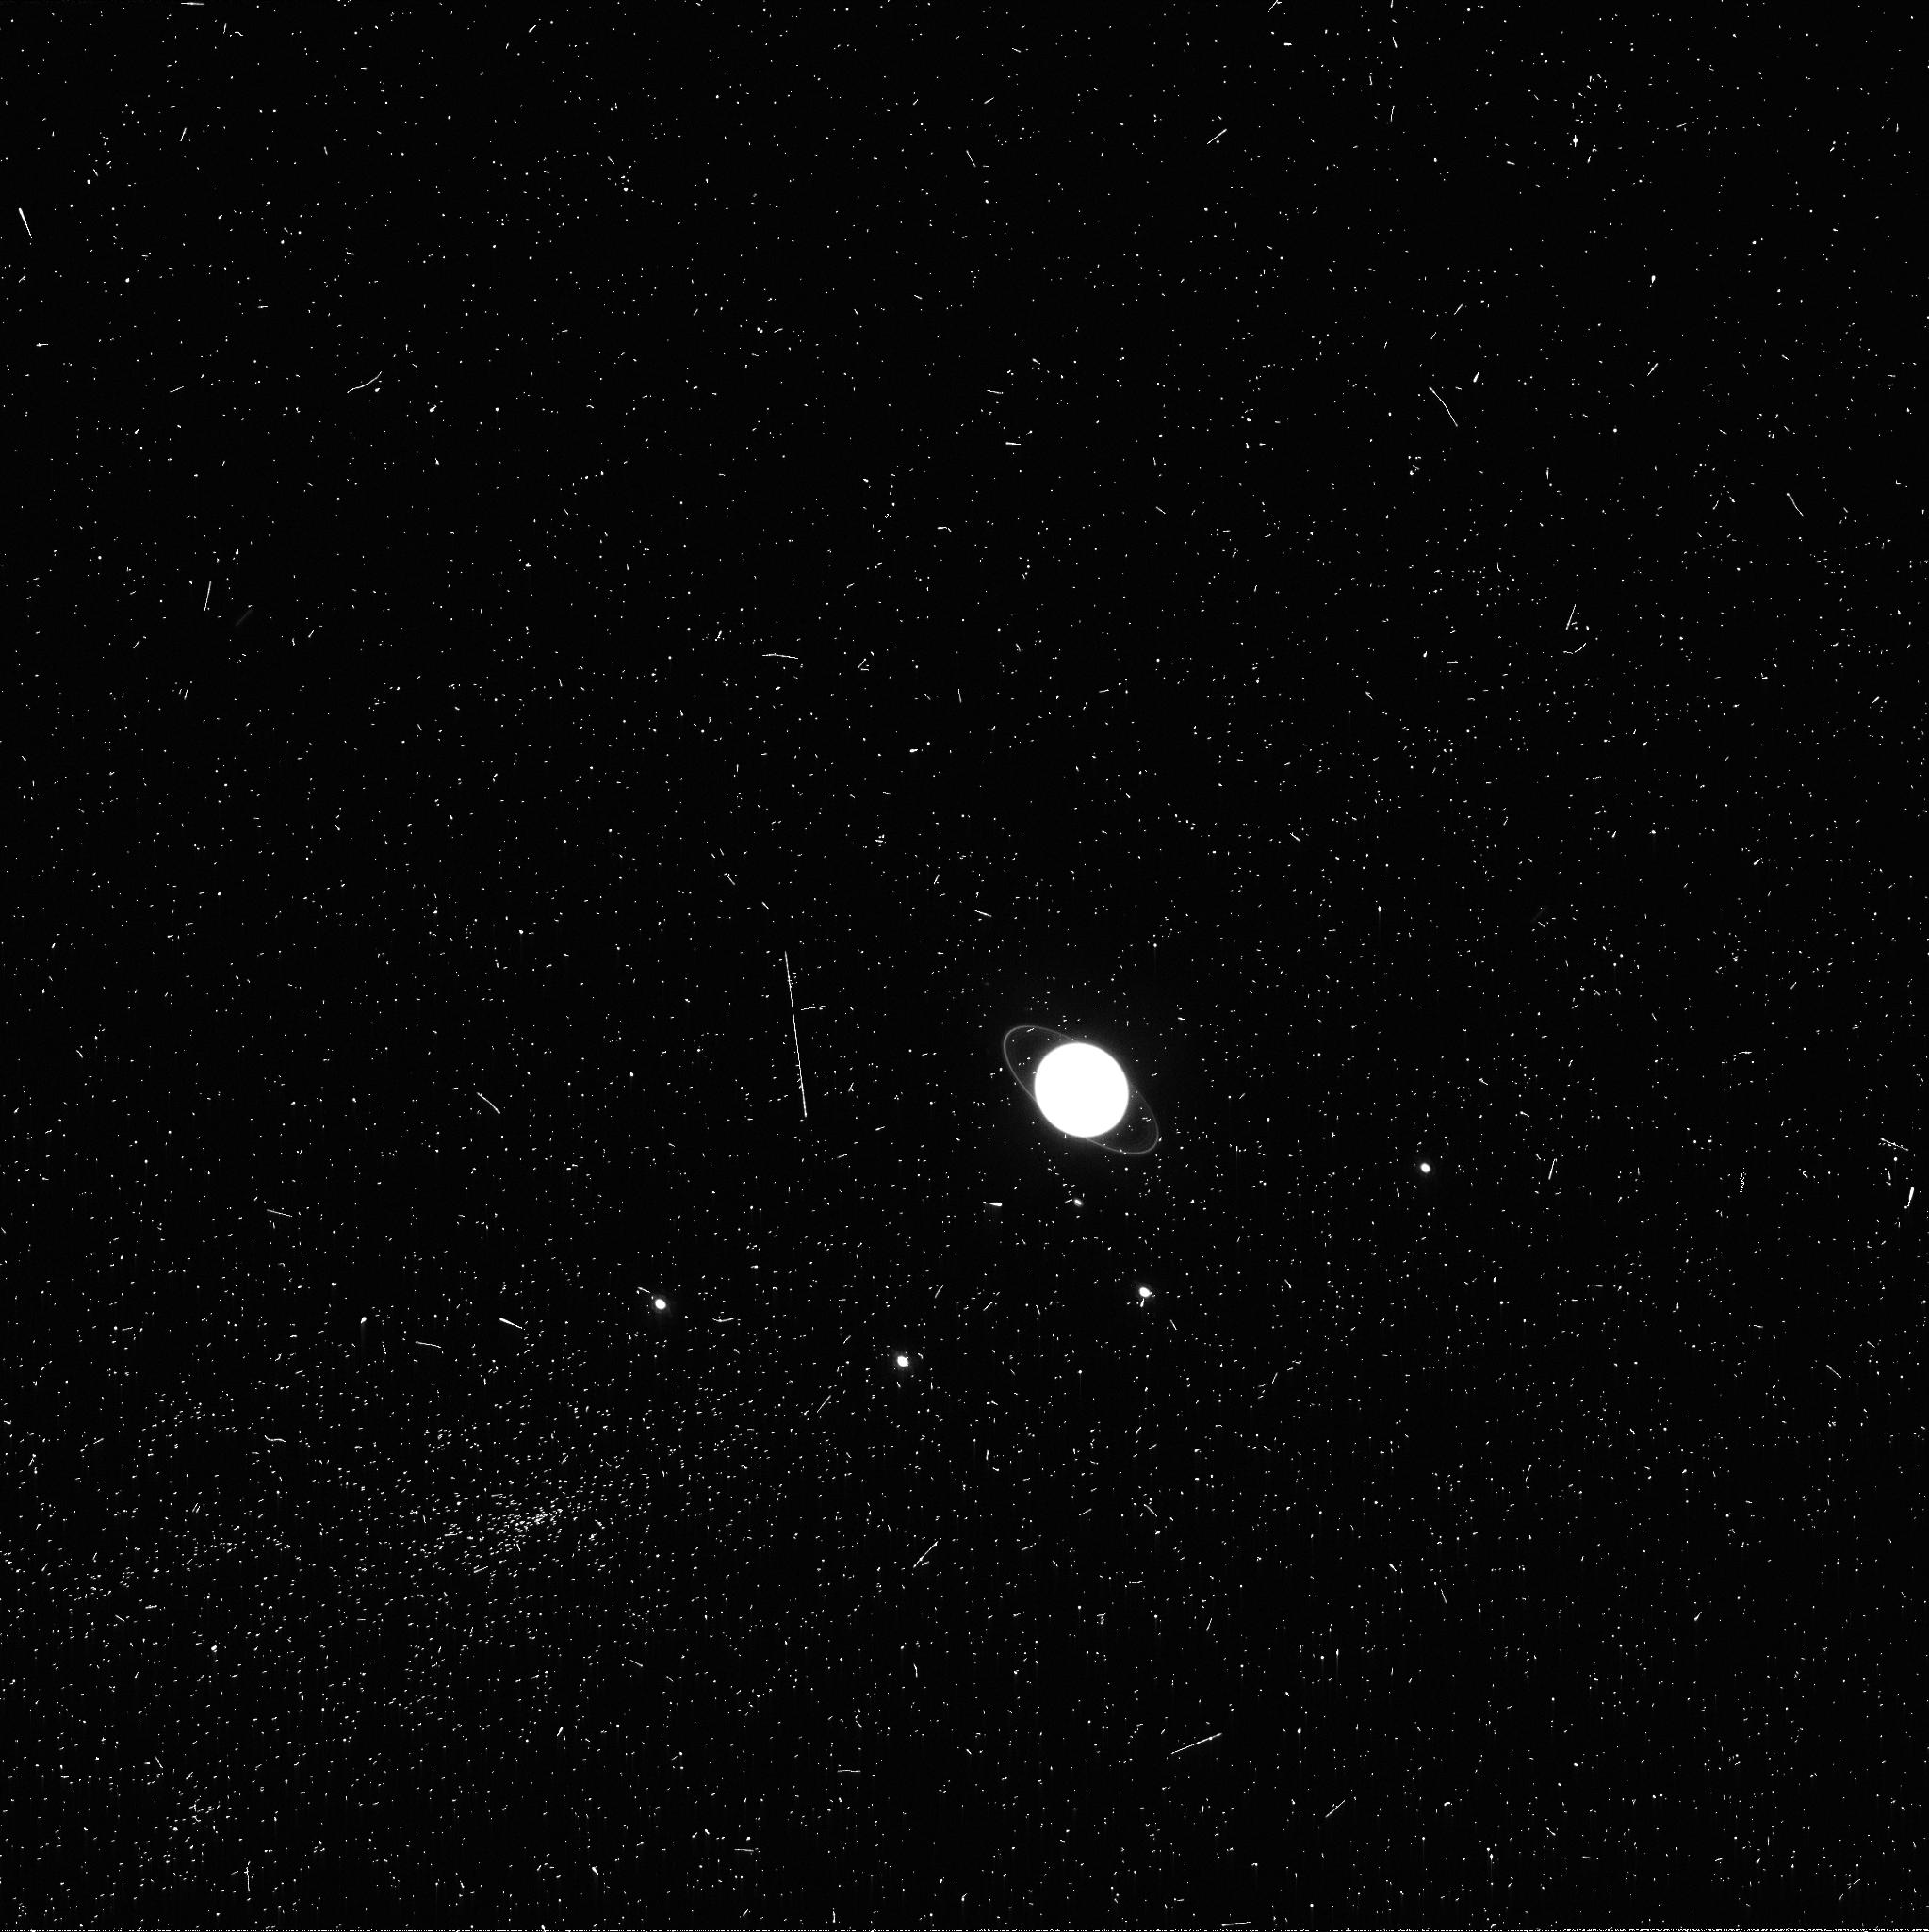
Target: URANUS-OUTBREAK-TOO
Instrument: WFC3/UVIS
Filter: FQ889N
Exposure: 7 min
Observation ID: icmf01u9q

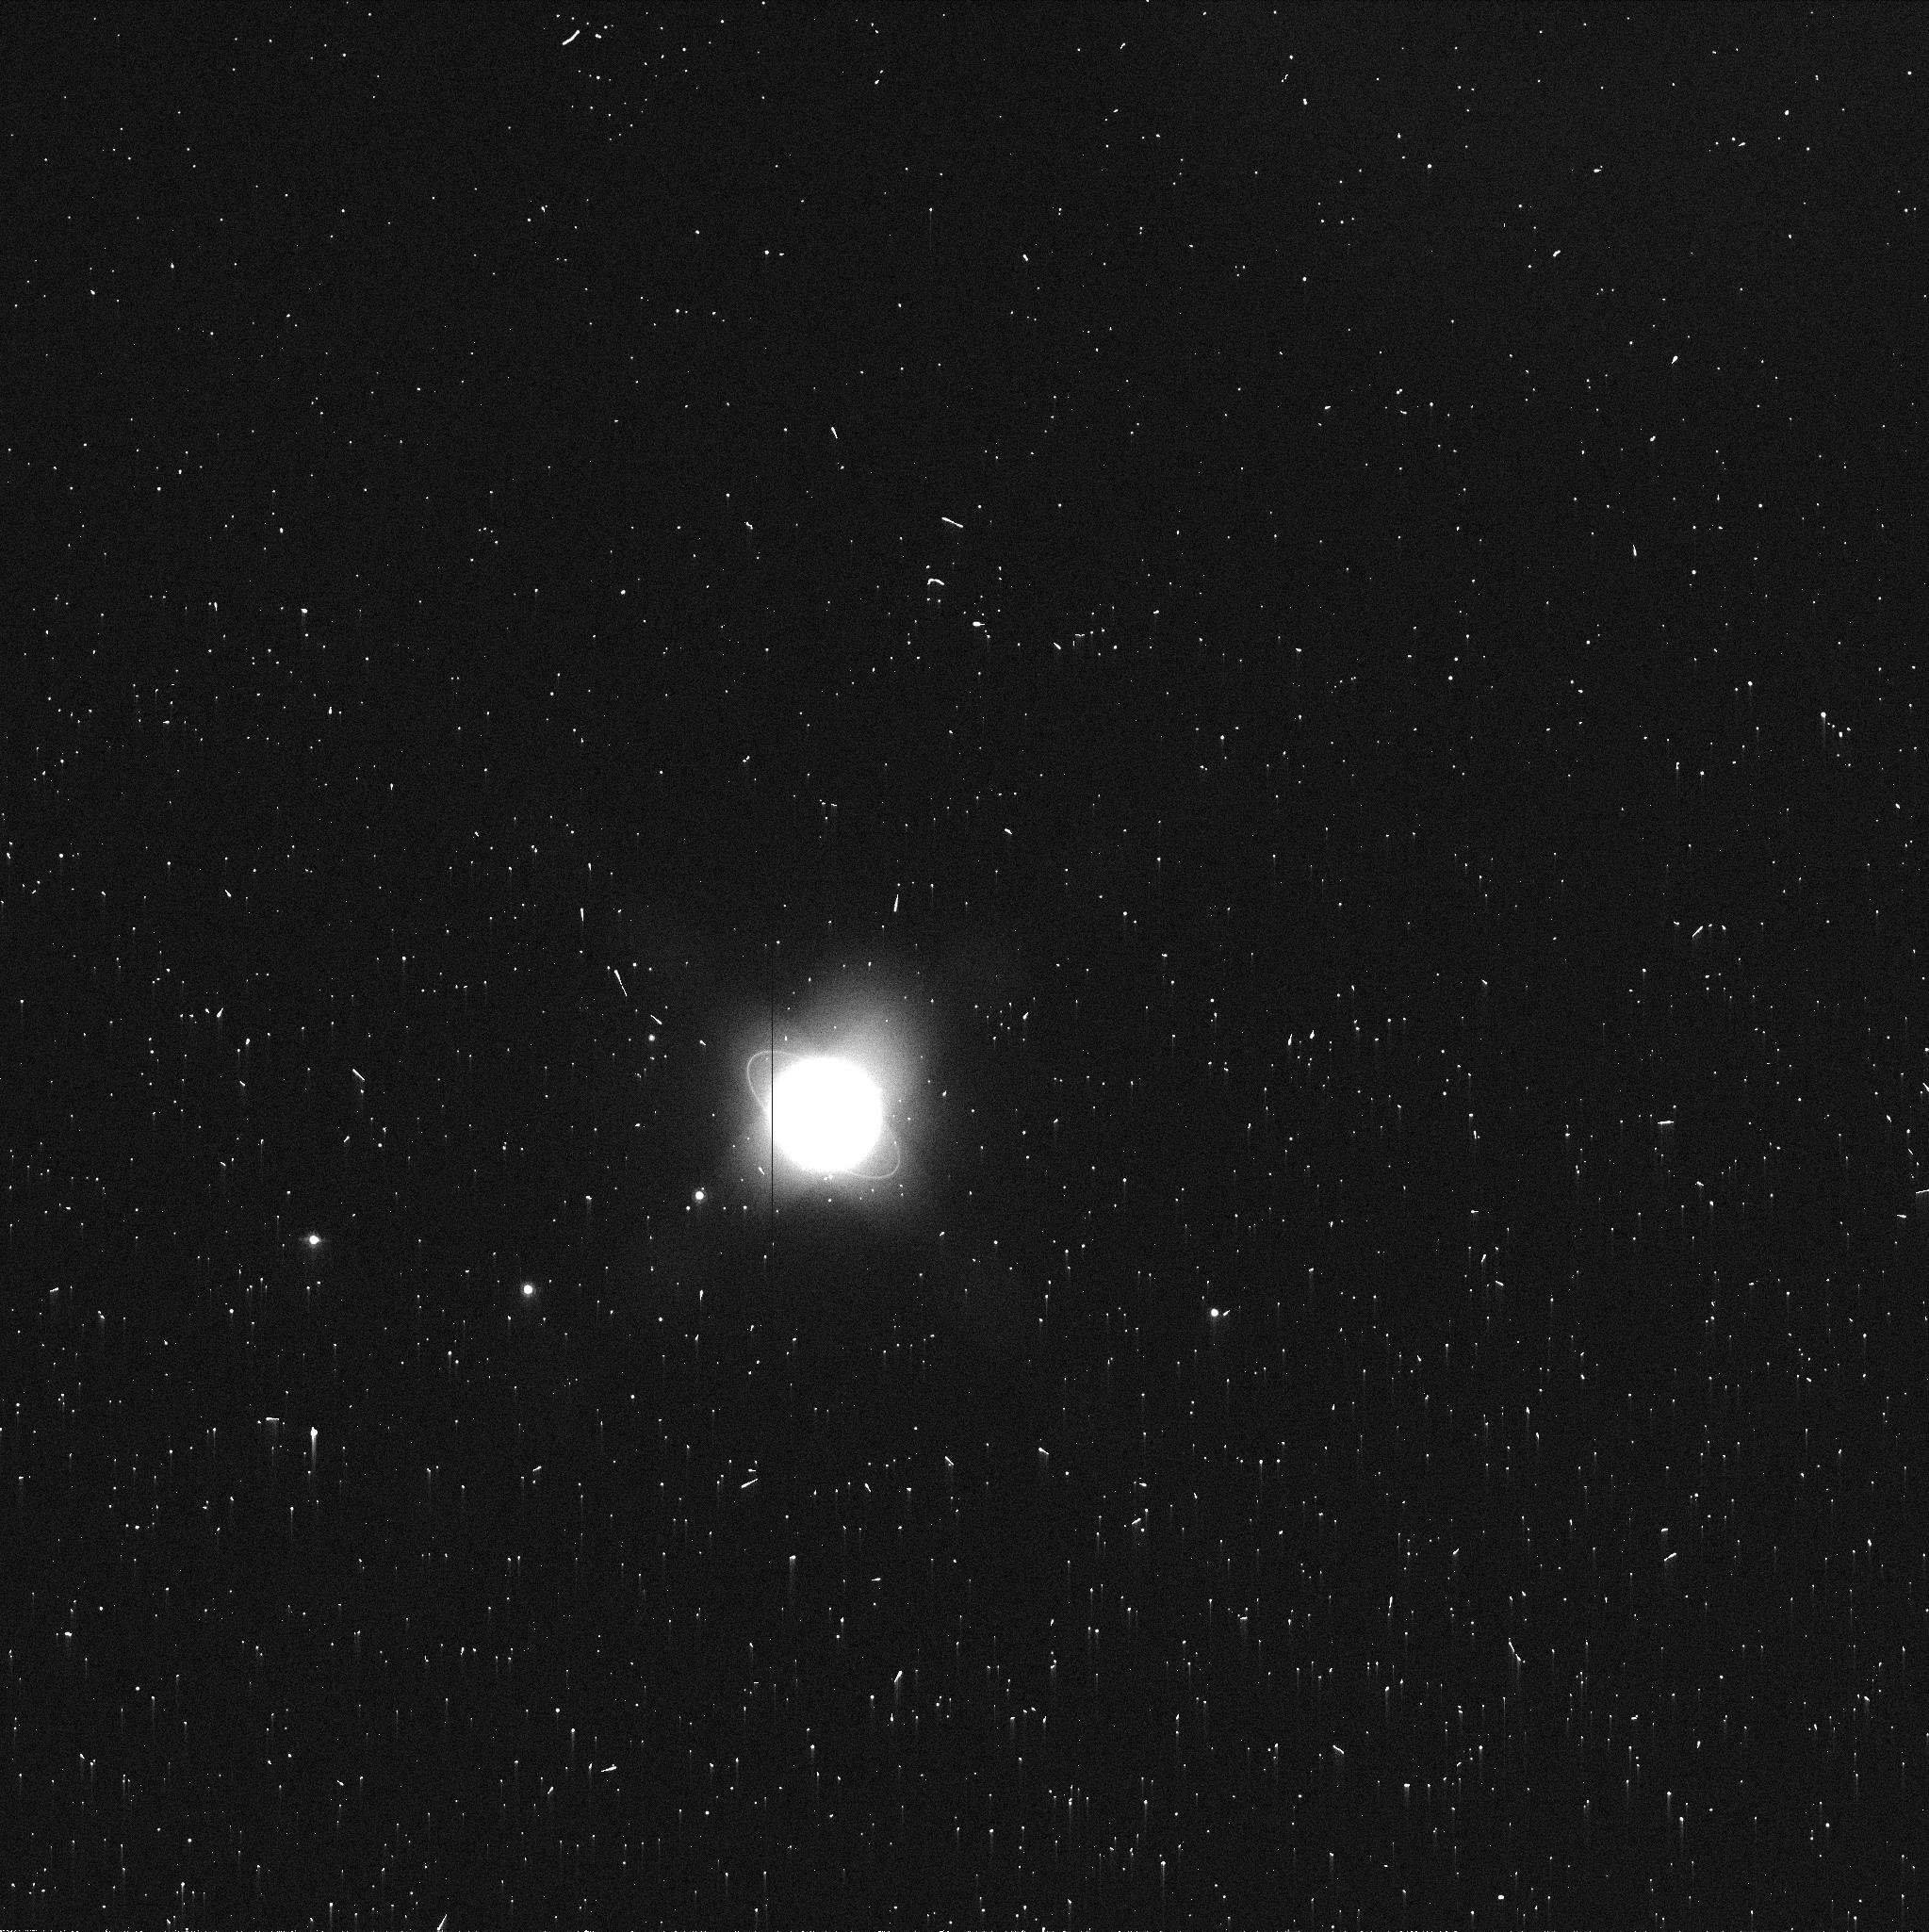
Target: URANUS-OUTBREAK-TOO
Instrument: WFC3/UVIS
Filter: FQ750N
Exposure: 1 min
Observation ID: icmf02vbq

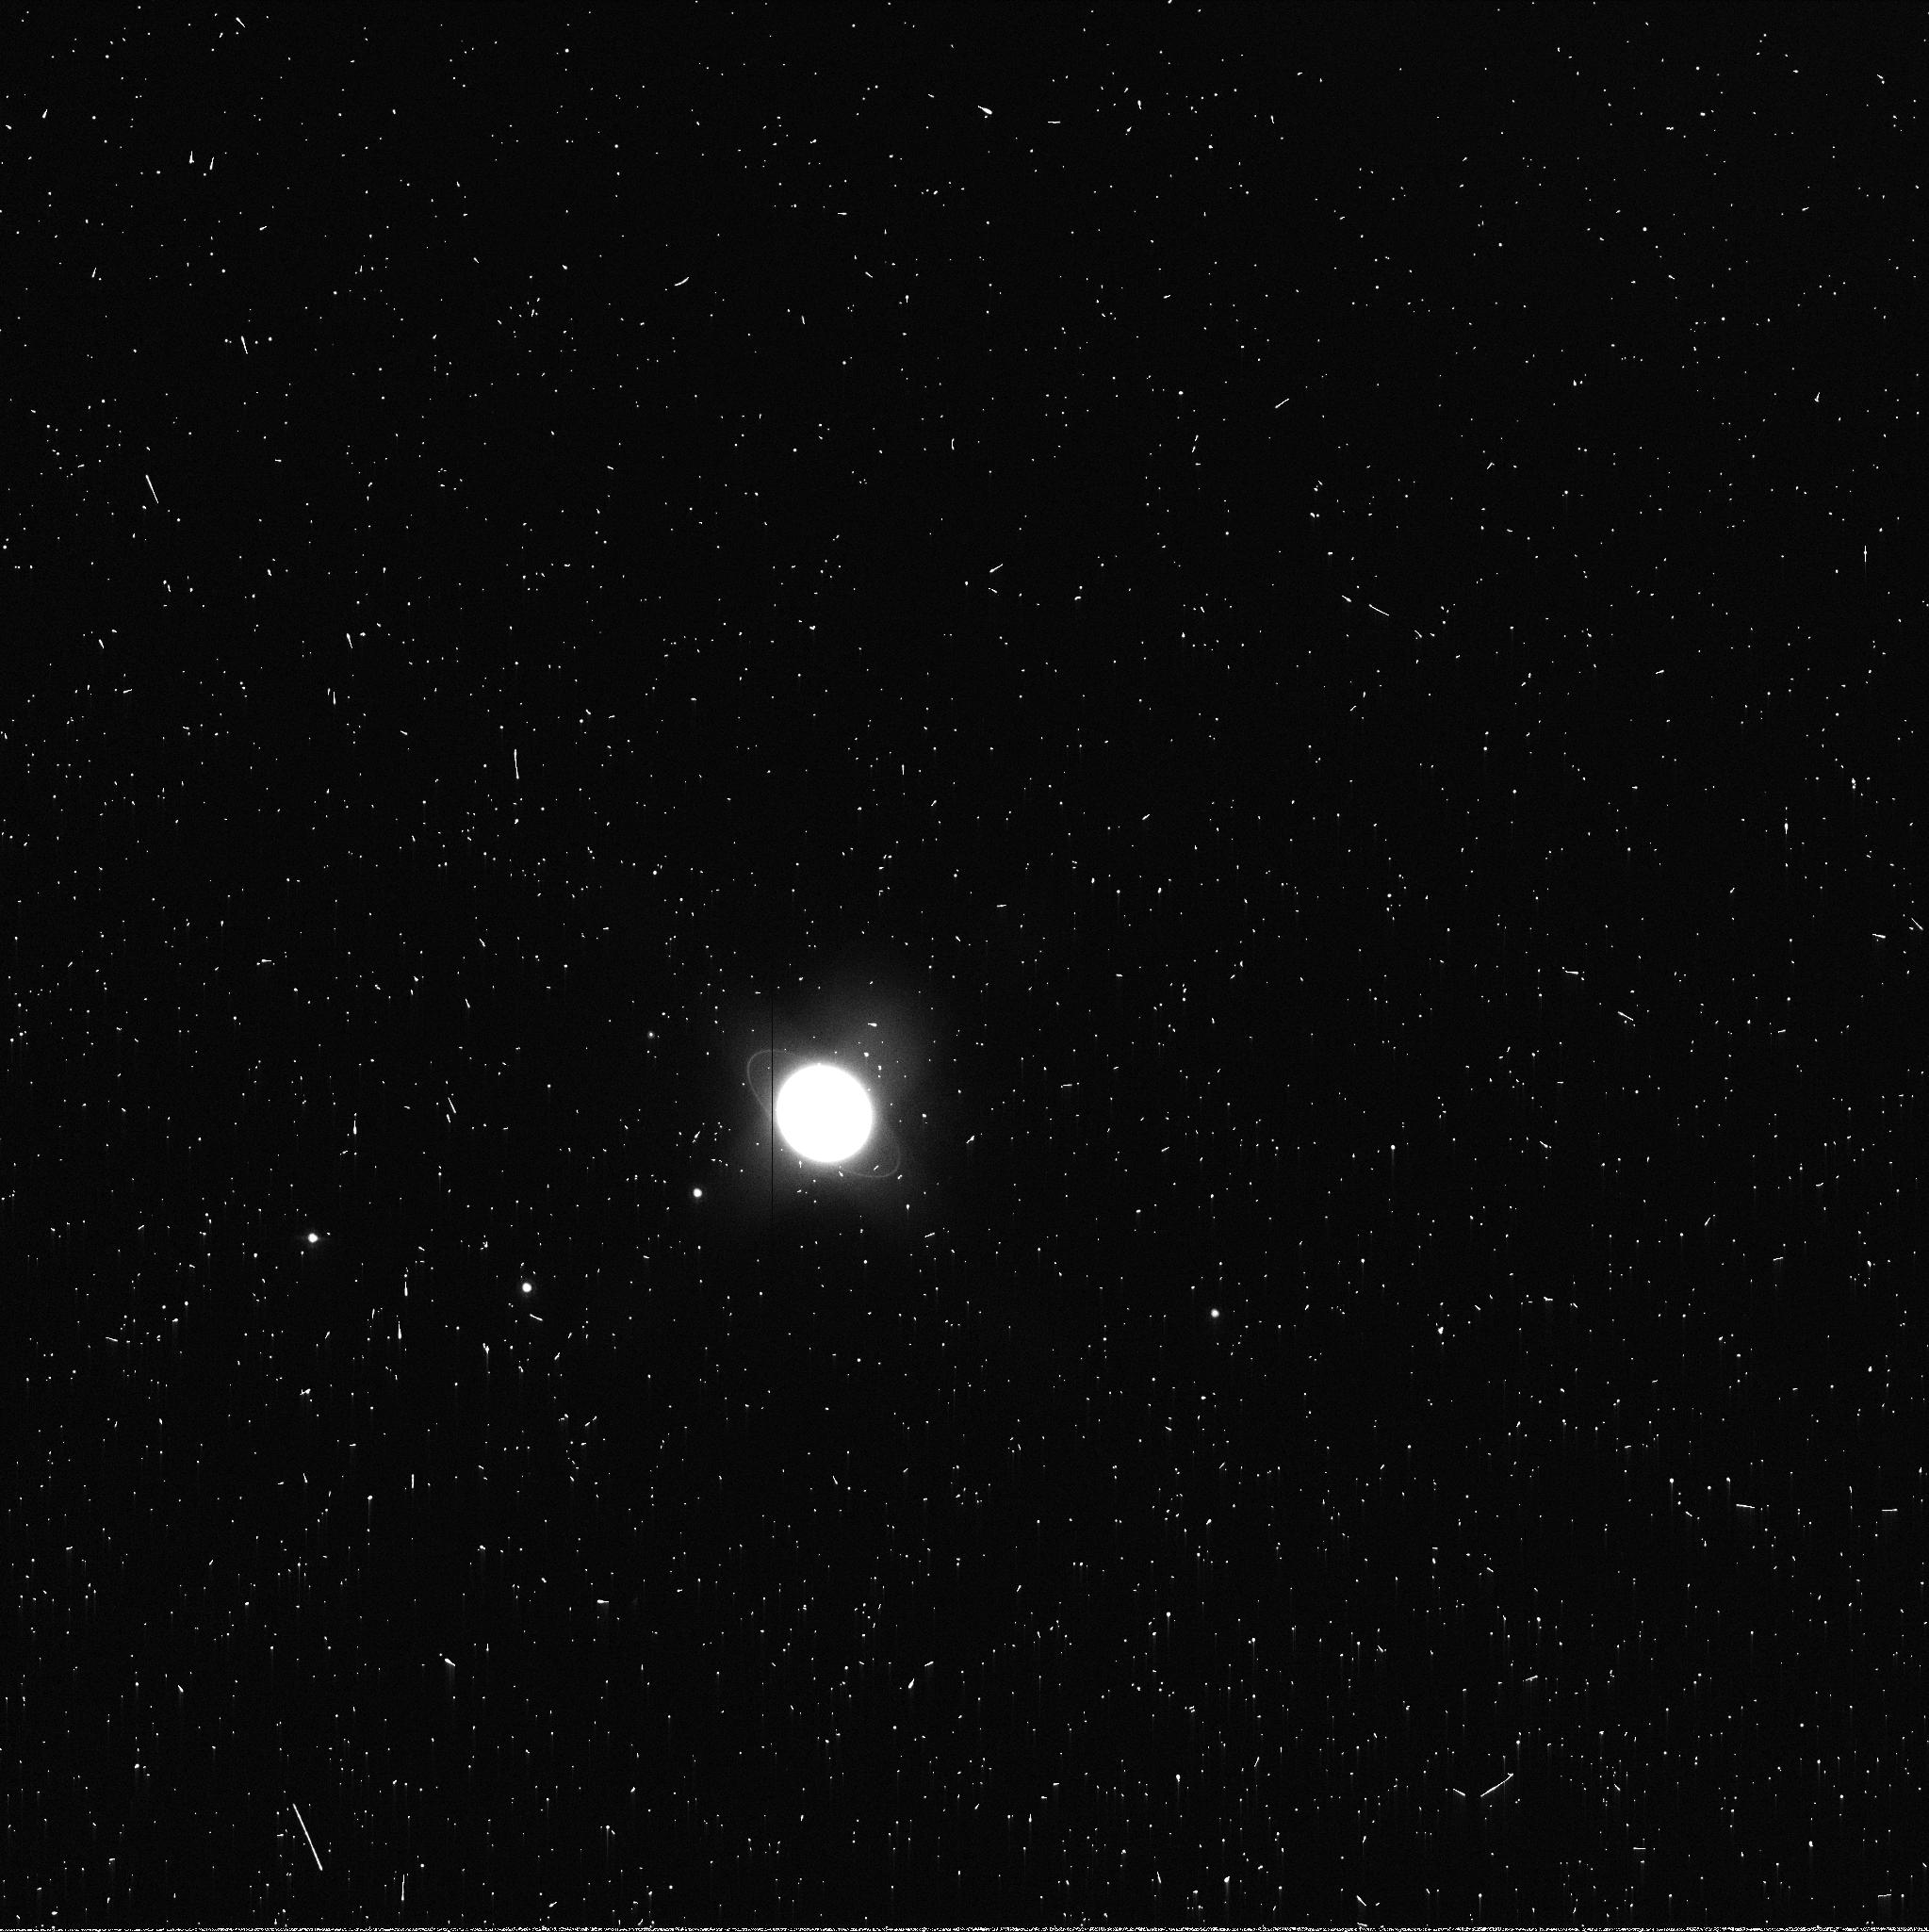
Target: URANUS-OUTBREAK-TOO
Instrument: WFC3/UVIS
Filter: FQ937N
Exposure: 2 min
Observation ID: icmf02vcq

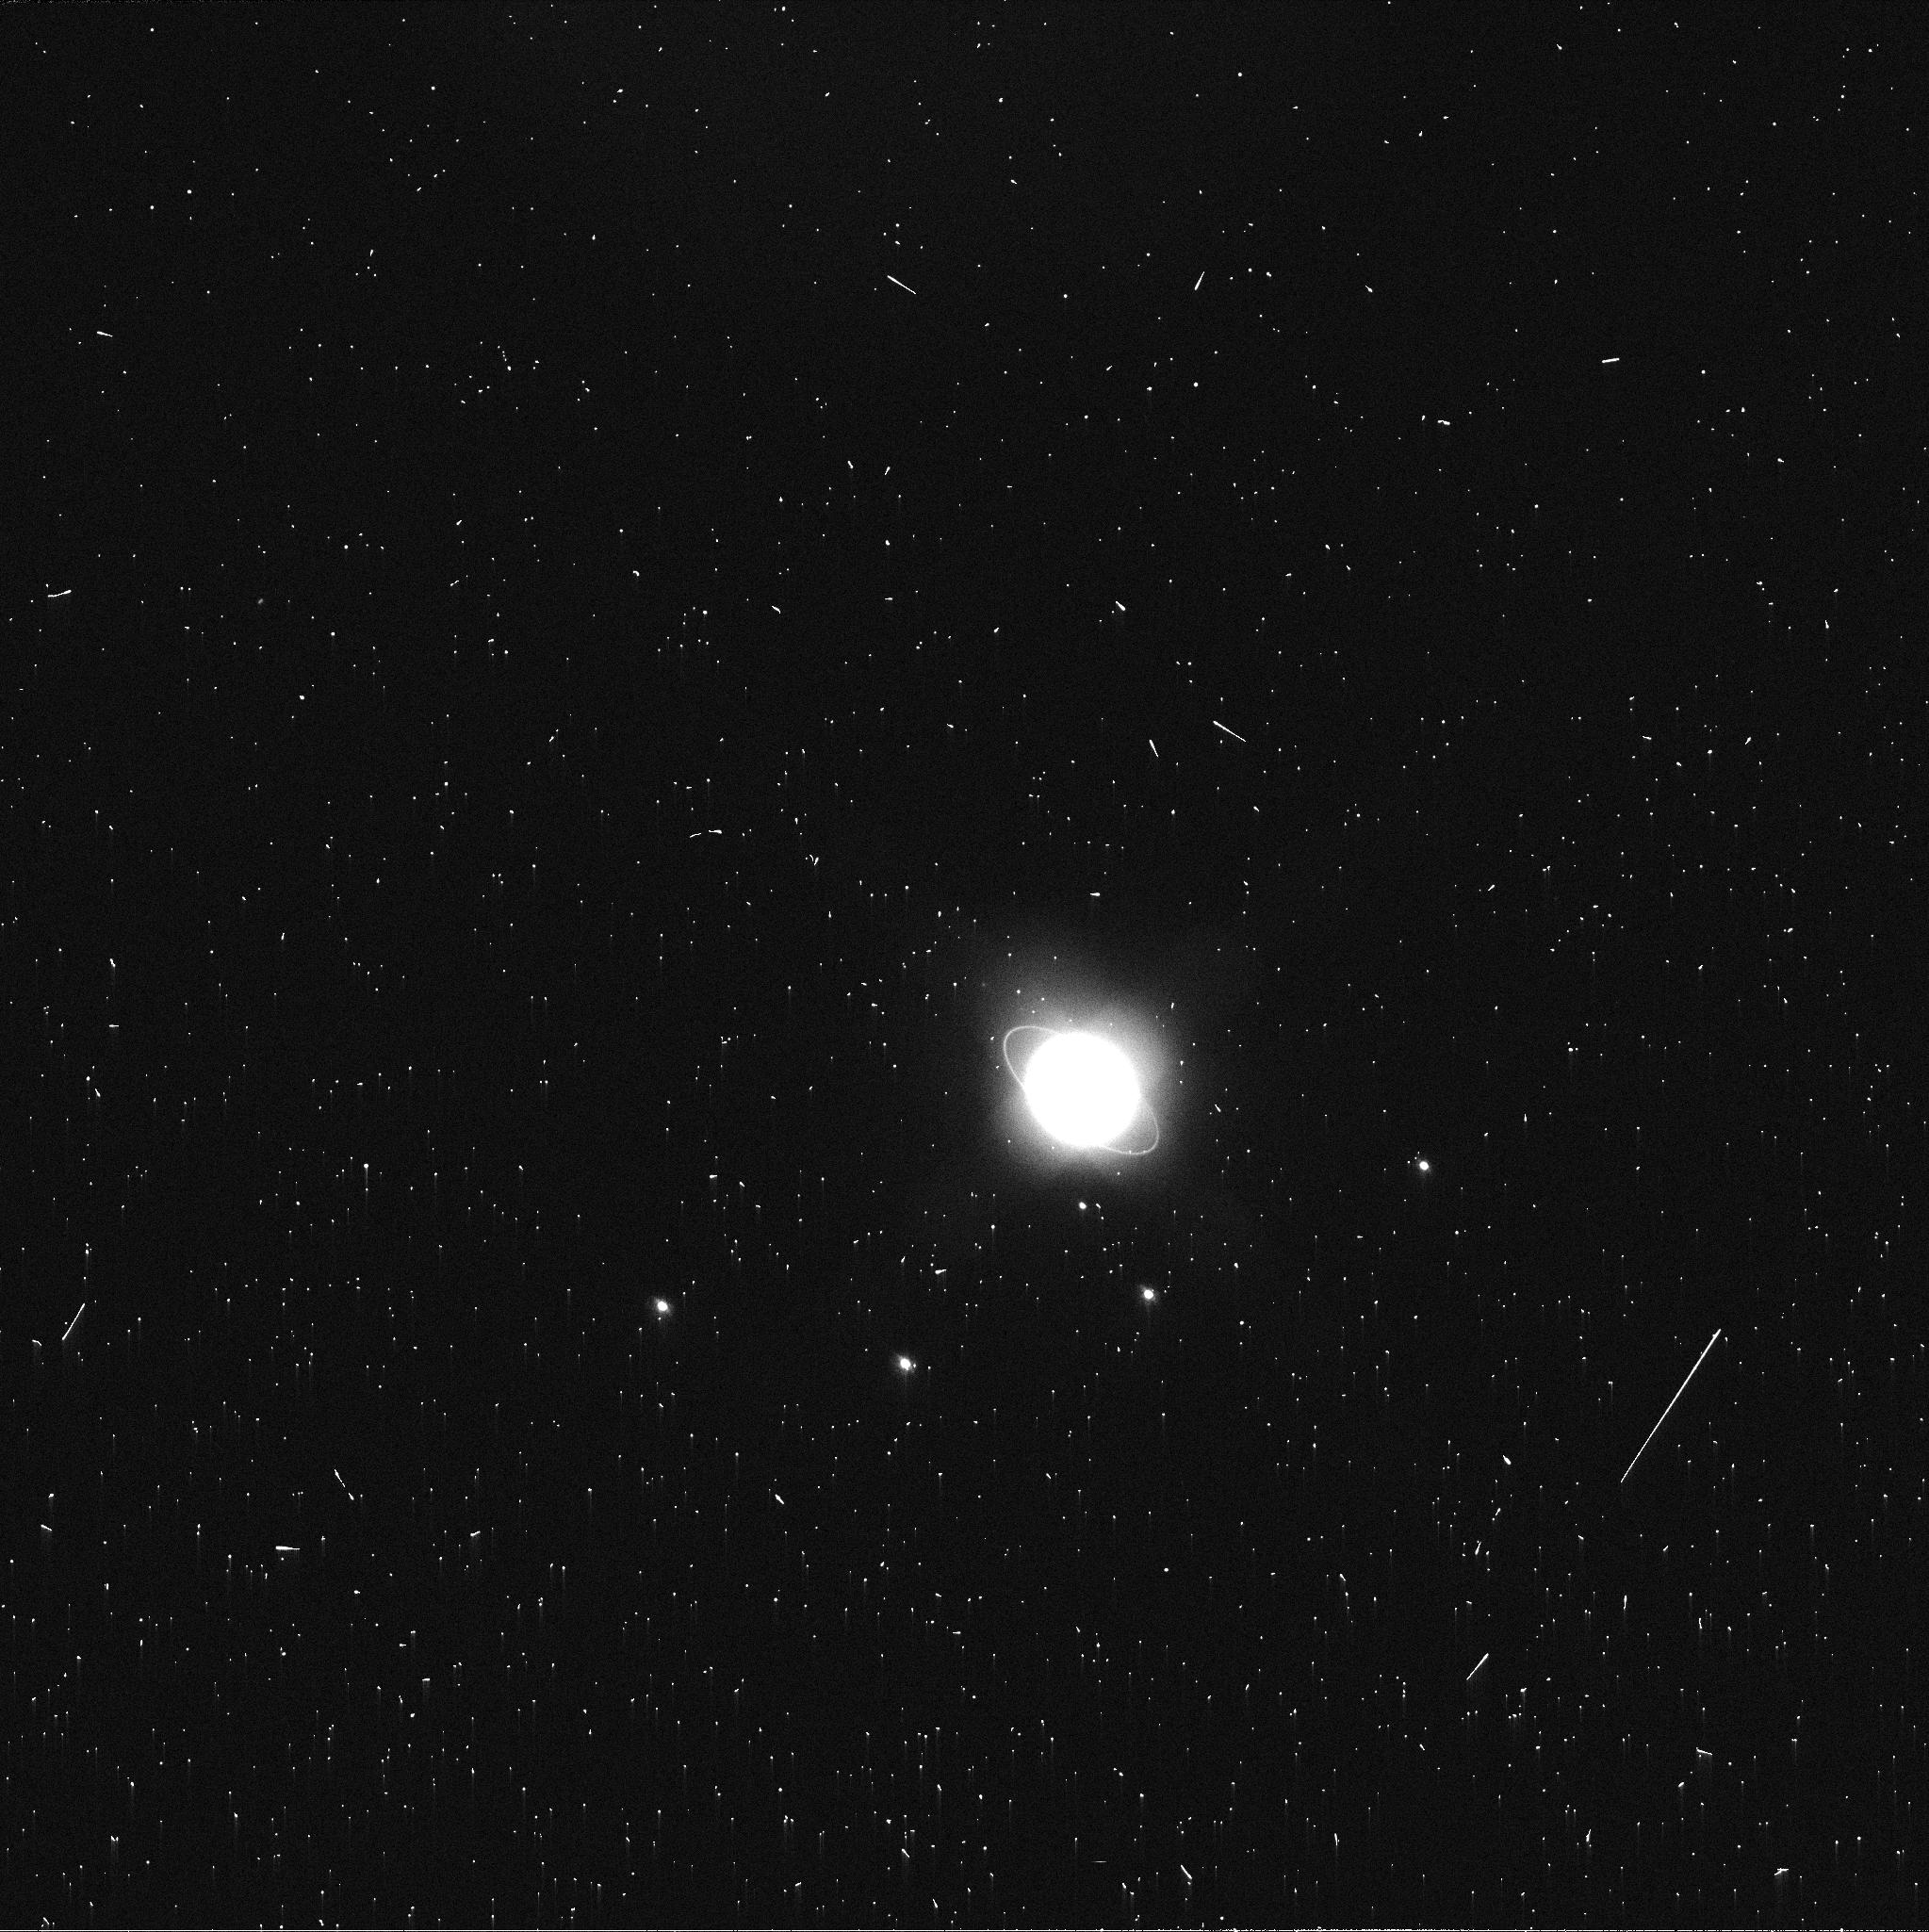
Target: URANUS-OUTBREAK-TOO
Instrument: WFC3/UVIS
Filter: FQ619N
Exposure: 2 min
Observation ID: icmf01u8q

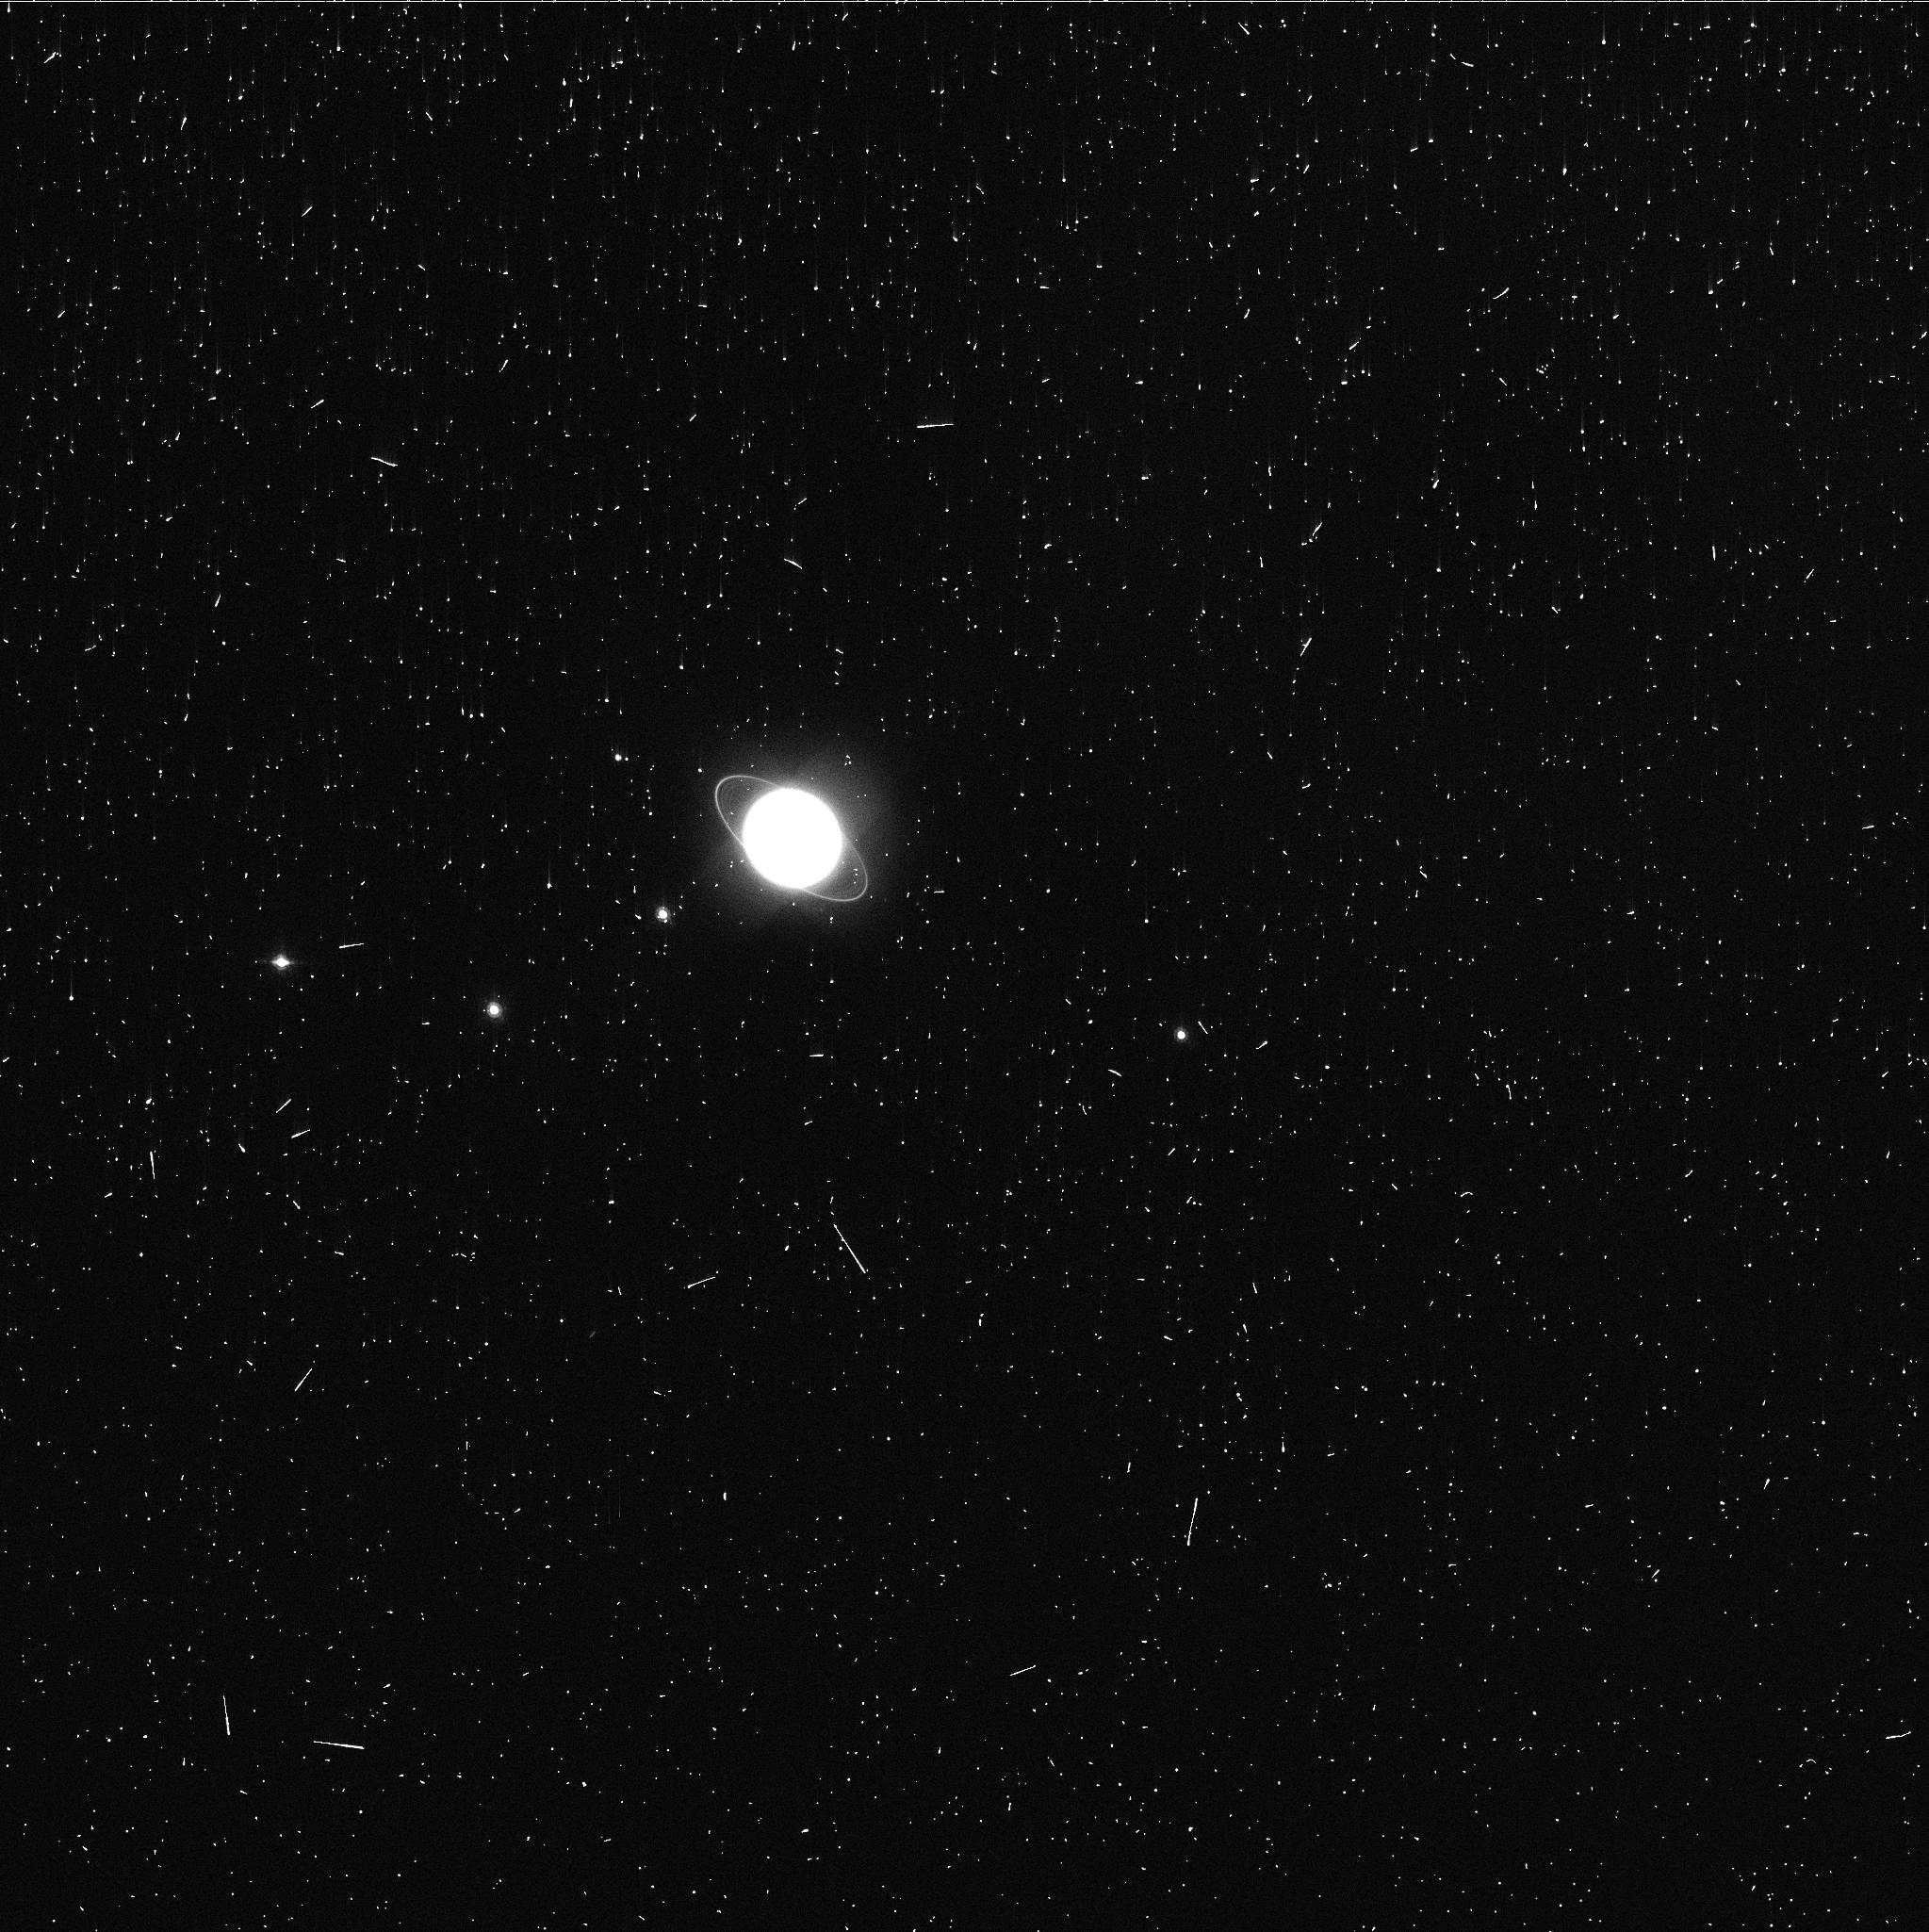
Target: URANUS-OUTBREAK-TOO
Instrument: WFC3/UVIS
Filter: FQ727N
Exposure: 3 min
Observation ID: icmf02vdq

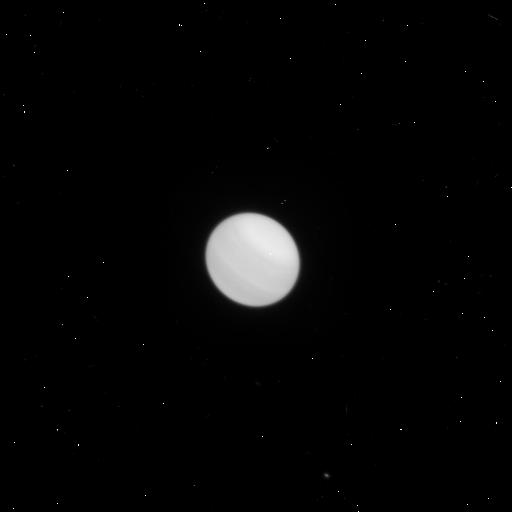
Target: URANUS-OUTBREAK-TOO
Instrument: WFC3/UVIS
Filter: F658N
Exposure: 4 min
Observation ID: icmf01u6q

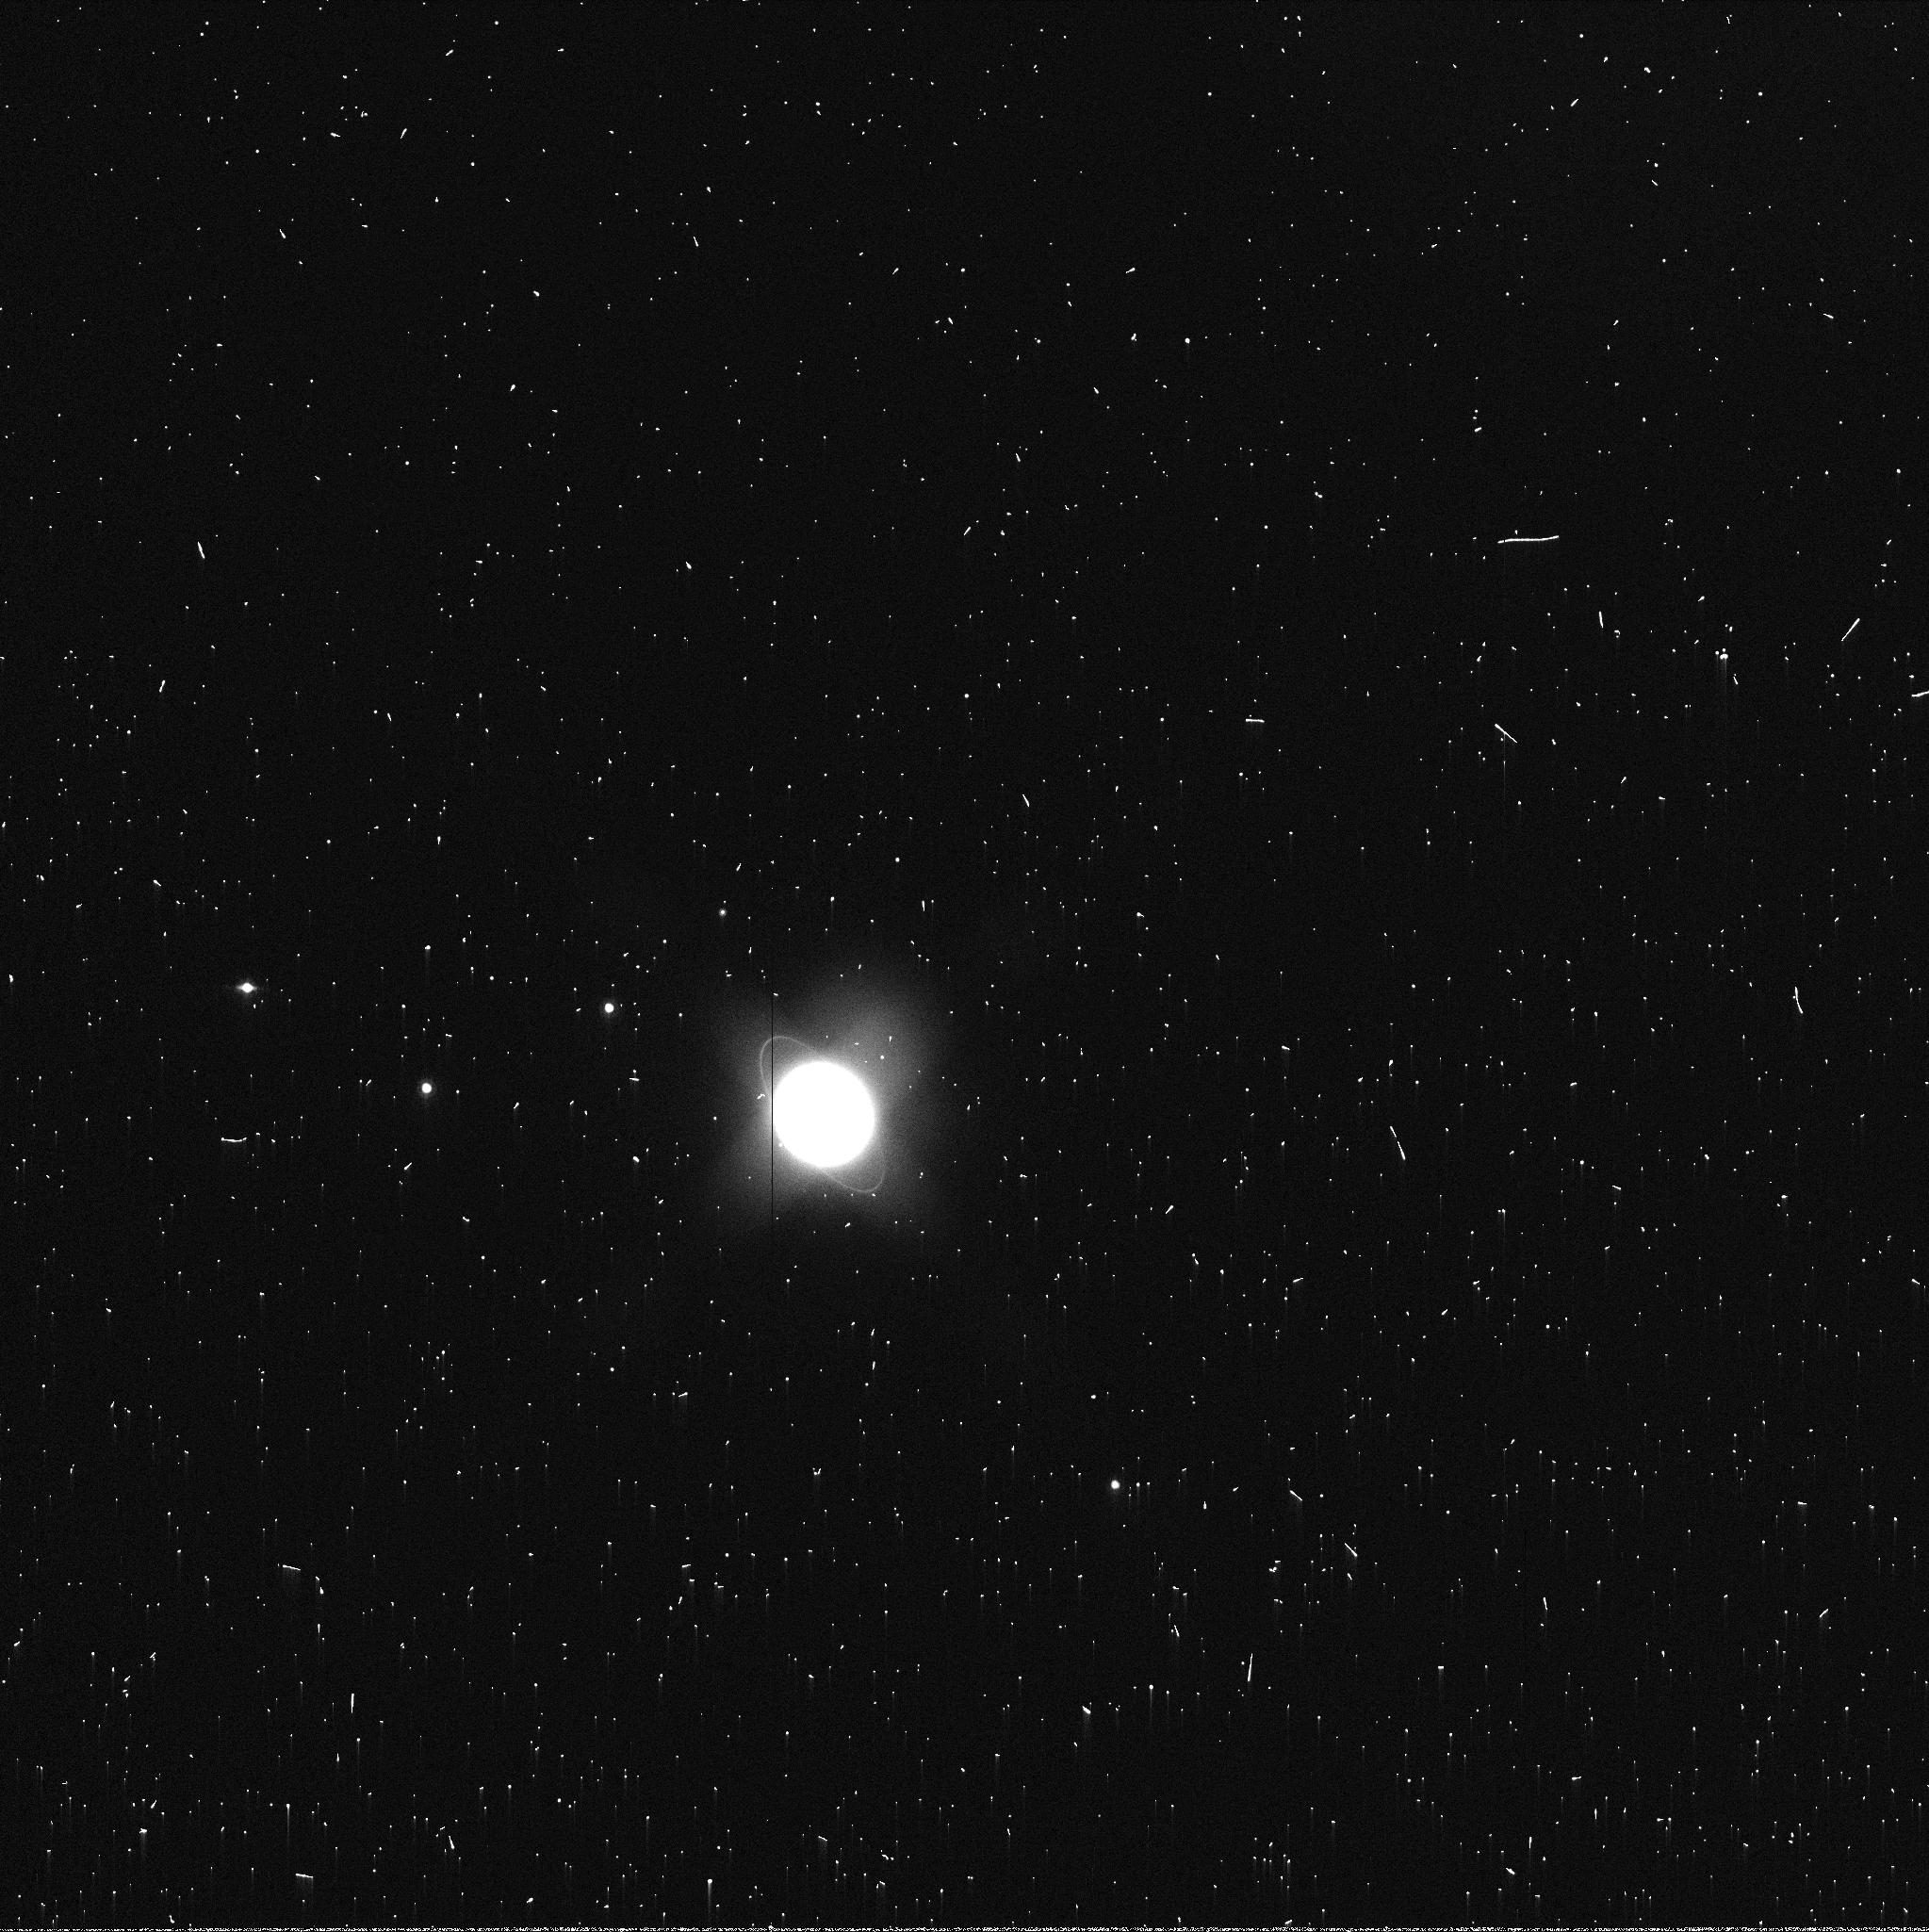
Target: URANUS-OUTBREAK-TOO
Instrument: WFC3/UVIS
Filter: FQ937N
Exposure: 2 min
Observation ID: icmf03w3q

Target of Opportunity Observation of an Episodic Storm on Uranus (PI: Sayanagi, Kunio M.)

We propose a TOO observation of Uranus to capture the formation process of a dark anticyclonic vortex during an episodic convective storm. The planet Uranus continues to exhibit increased atmospheric activity after the 2007 equinox, likely in response to extreme insolation change (Hammel et al. 2005, Icarus 175, 284, Sromovsky et al. 2009, Icarus 203, 265, Sromovsky et al. 2007, Icarus 192, 558, Sromovsky et al. 2012, Icarus 220, 6). We hypothesize that Uranian dark spots emerge from an episodic outburst, and predict that such a spot will form in the near future. The historical record makes references to such discrete structures (both bright and dark) on Uranus during previous equinoctial apparitions (Alexander 1965; the last equinox occurred in 1965). Furthermore, northern high-latitudes are now coming into view after 40+ years of winter darkness, exhibiting unusual activities (Sromovsky et al. 2012, Icarus 220, 694). Our TOO will be triggered by amateur observations; the best amateur facilities are now able to resolve the disk of Uranus and detect such activity if it is very large or has very high contrast. Amateurs also have access to a great many nights of telescope time. If a discrete cloud feature on Uranus is reported through these networked professional and amateur ground-based observations, we propose to obtain follow-up images with Hubble's WFC3. The proposed TOO images will permit determination of detailed structure of the feature at visible wavelengths, and provide vertical and horizontal constraints on the feature's scattering properties. Hubble is the only facility that can provide such information at visible wavelengths. All WFC3 exposures have CR-SPLIT=NO to reduce overhead. POS-TARG offsets for quad filter WFC3 exposures have been specified to place target approximately 20 arcseconds closer to center of array relative to "optimal" aperture locations. This places the planet approximately 10 arcseconds towards the center of the array relative to the "QUAD-FIX" fiducial points. This has been done to reduce telescope move magnitudes (between different quads), while still leaving a 512 x 512 pixel area around the target outside of the quad filter vignetted regions.